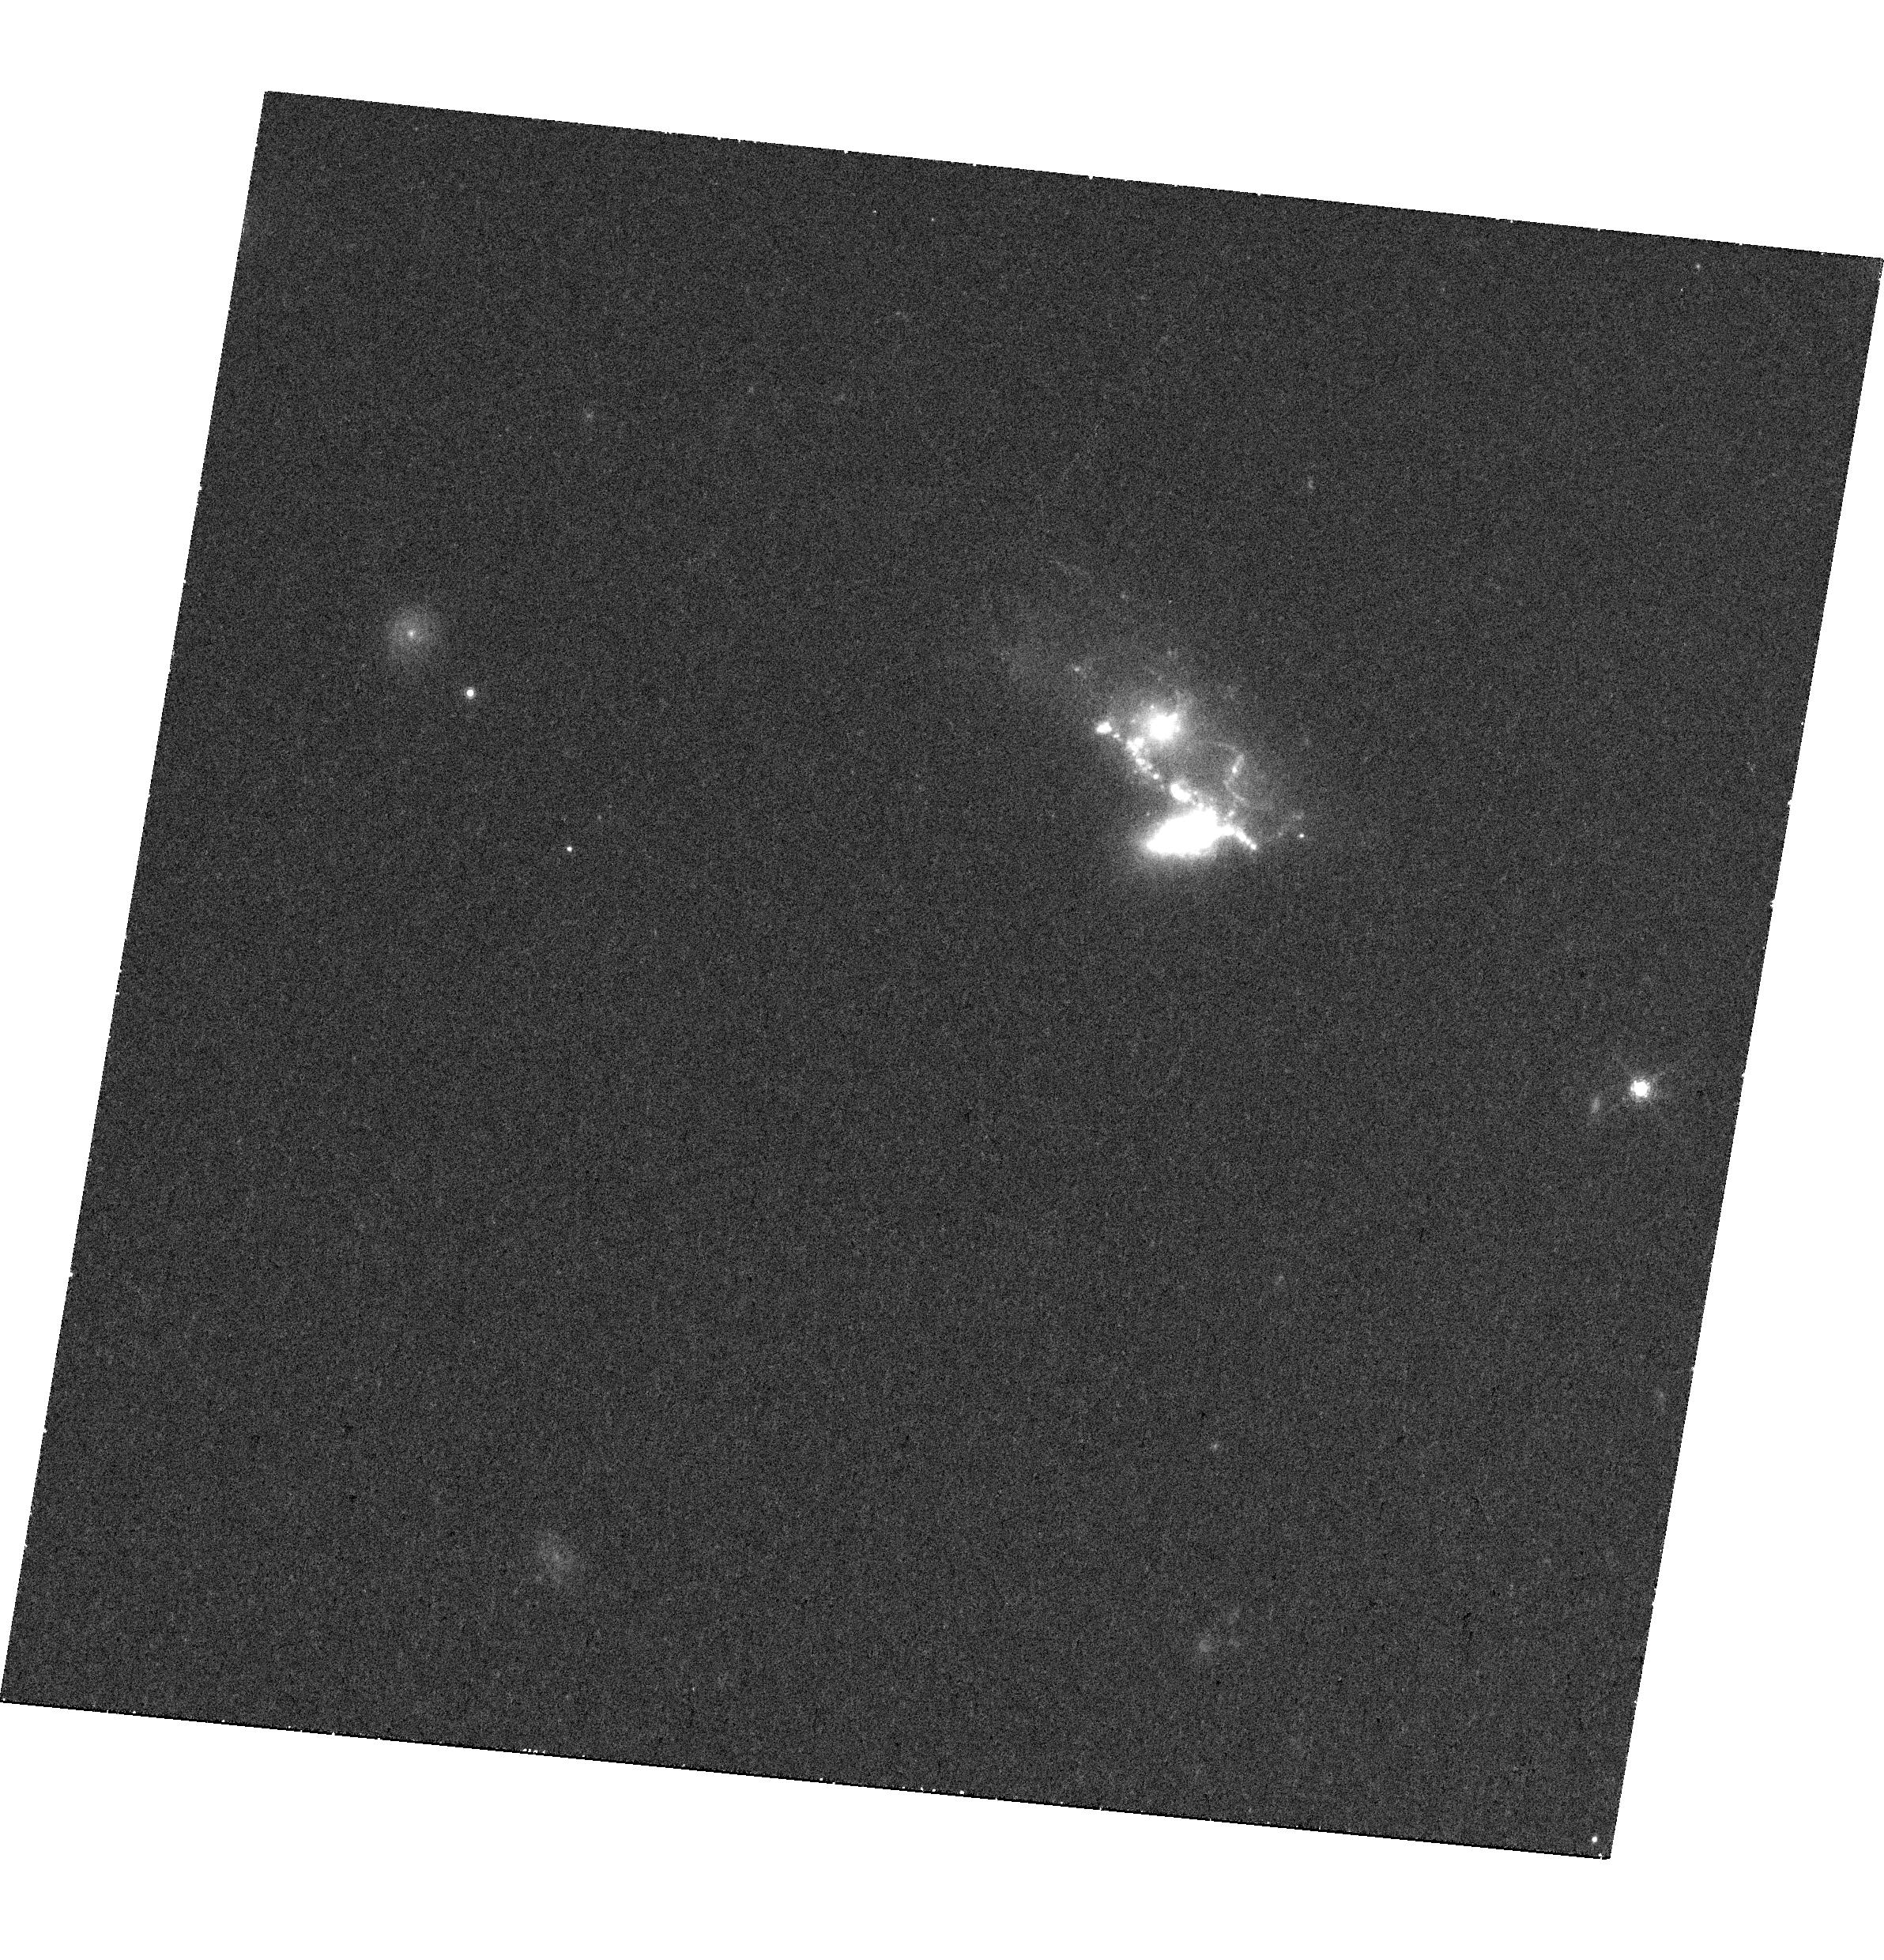
Target: MRK709
Instrument: WFC3/UVIS
Filter: F680N
Exposure: 39 min
Observation ID: hst_14047_01_wfc3_uvis_f680n_icsu01

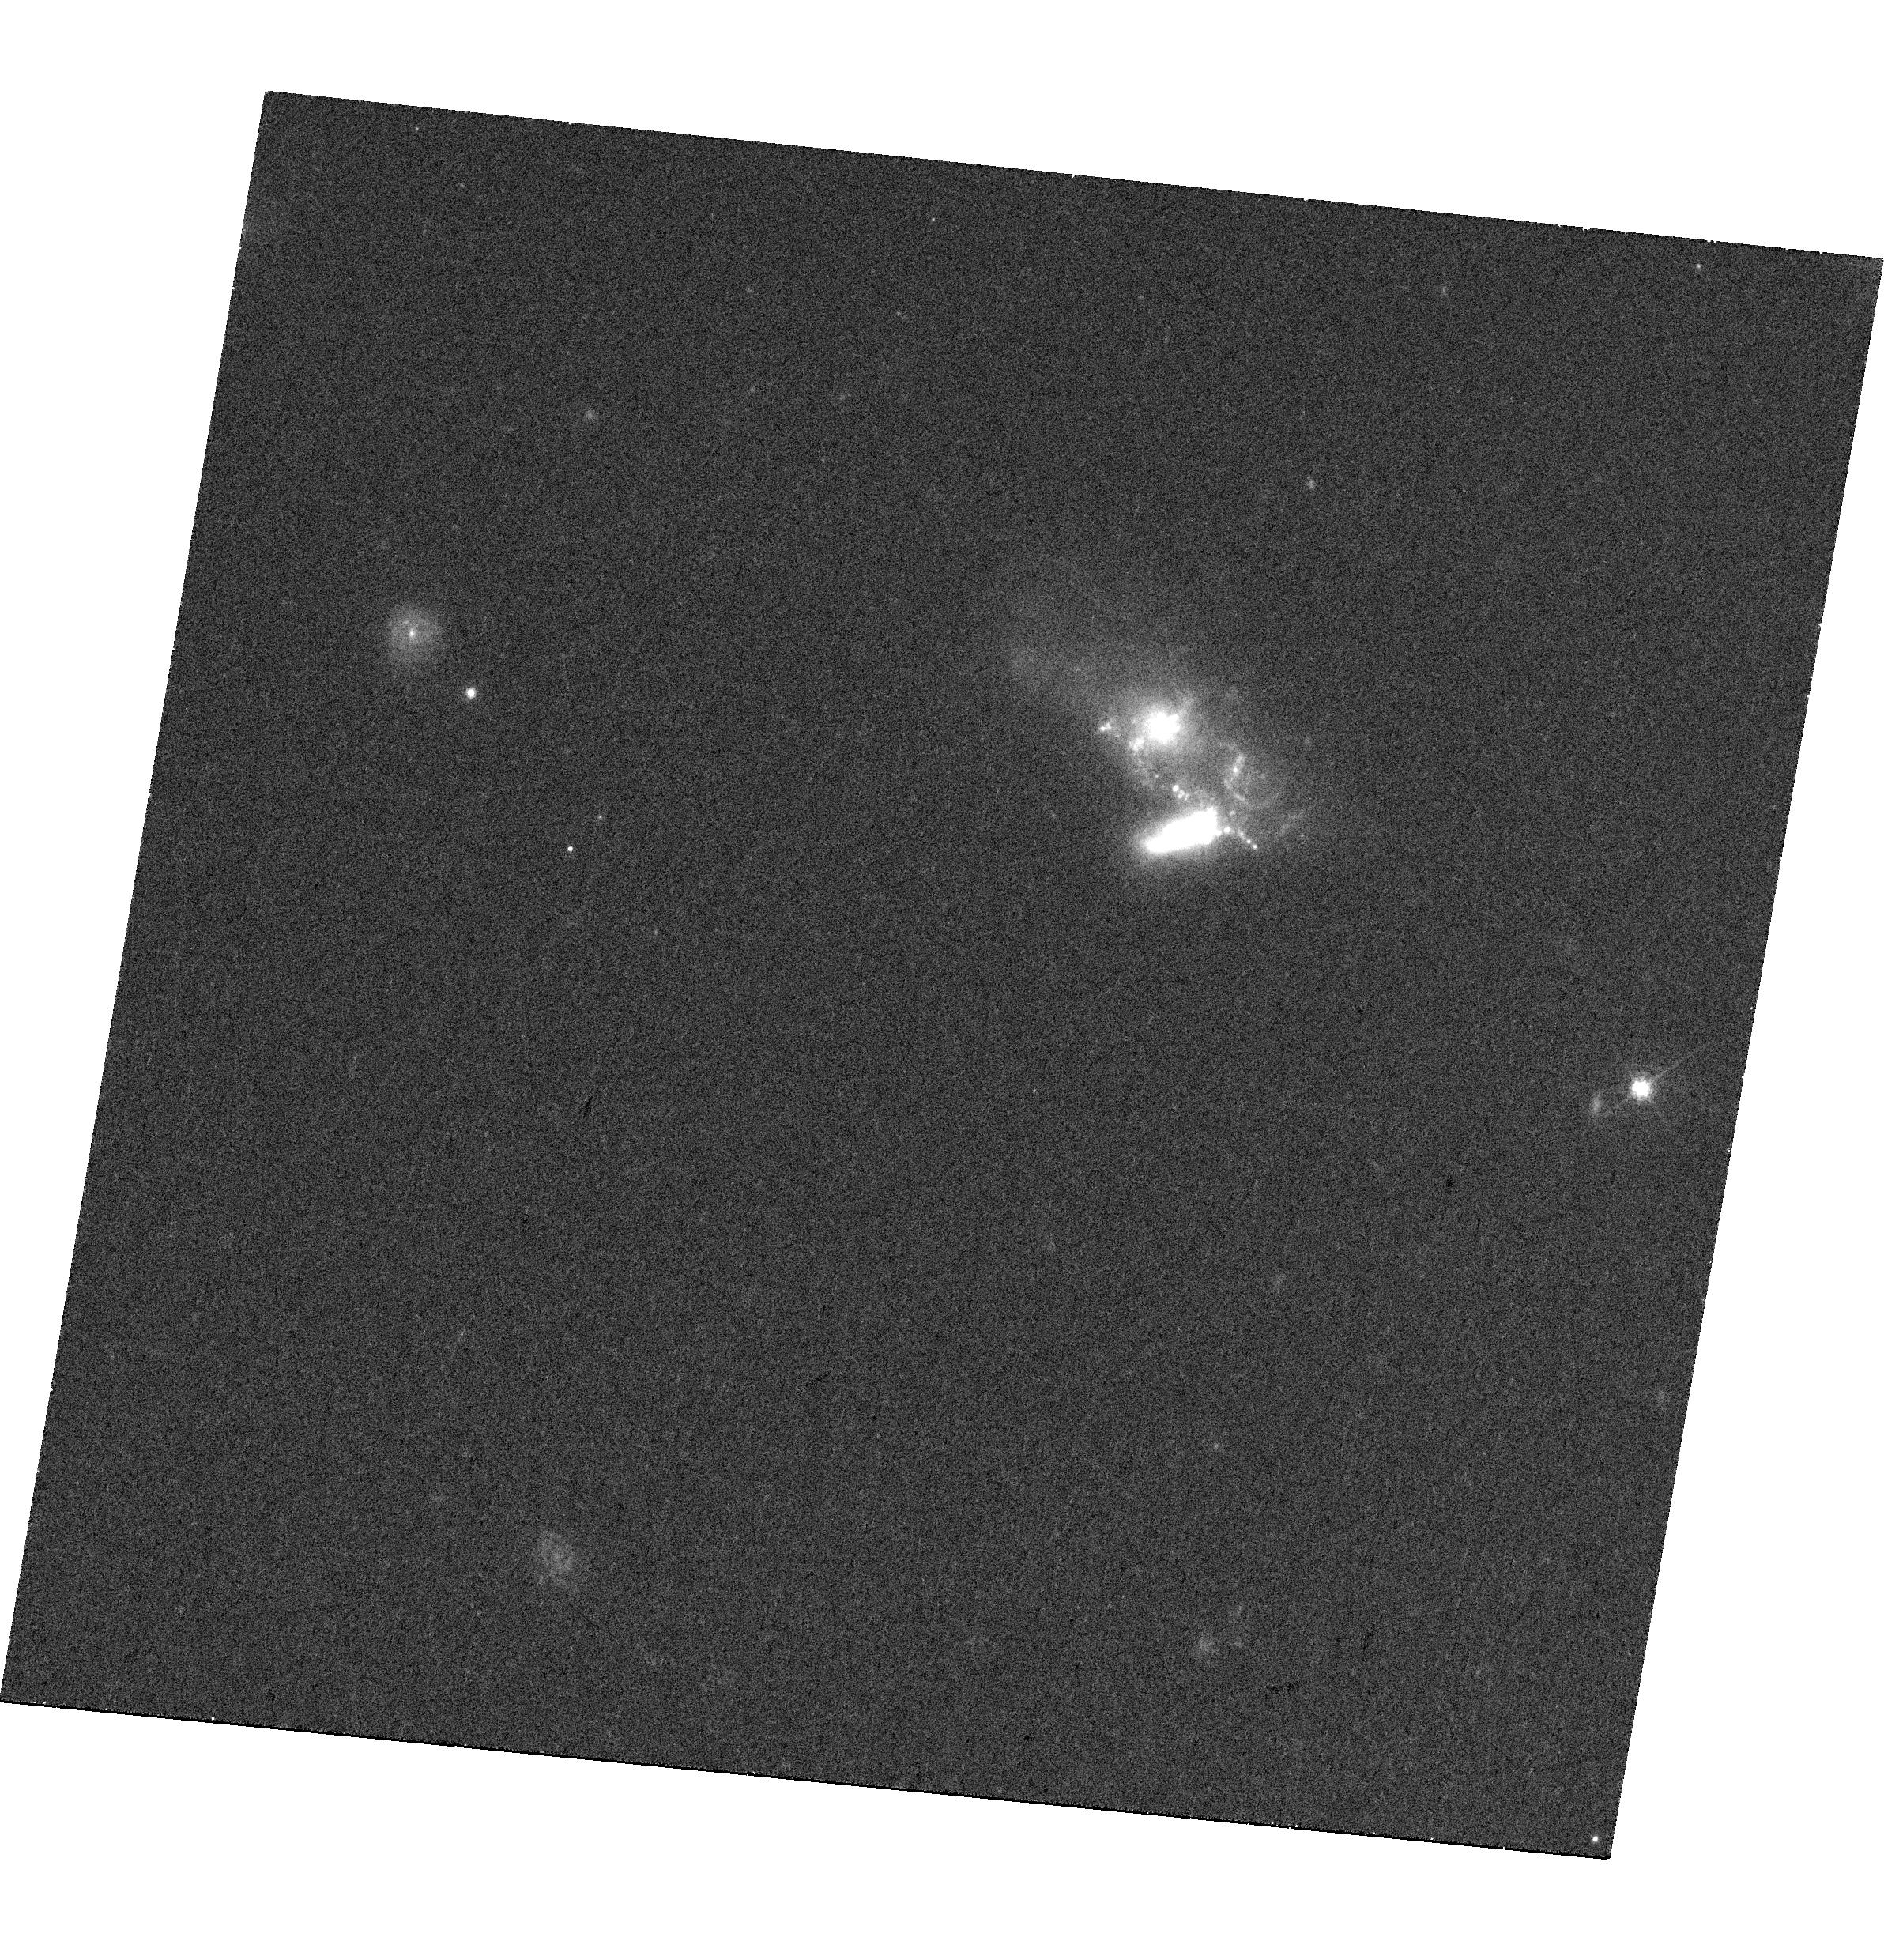
Target: MRK709
Instrument: WFC3/UVIS
Filter: F621M
Exposure: 27 min
Observation ID: hst_14047_01_wfc3_uvis_f621m_icsu01

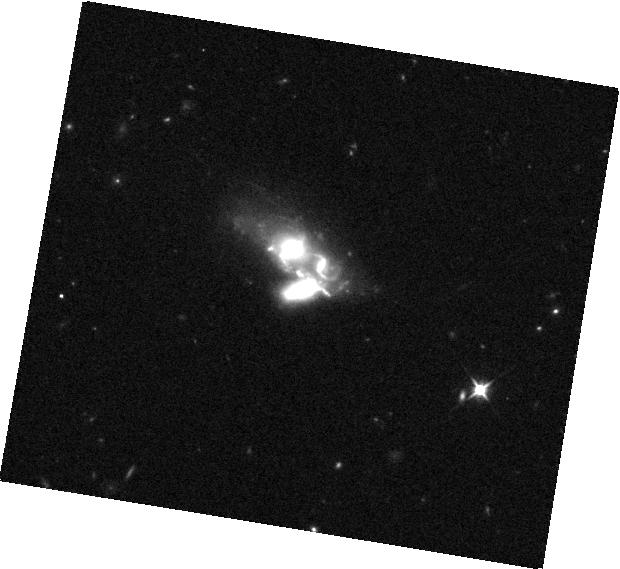
Target: MRK709
Instrument: WFC3/IR
Filter: F110W
Exposure: 7 min
Observation ID: hst_14047_01_wfc3_ir_f110w_icsu01

Confirming the AGN in a Low-Metallicity Dwarf Galaxy with the HSA and HST (PI: Reines, Amy E.)

The incidence and properties of present-day dwarf galaxies hosting massive black holes (BHs) can provide important constraints on the origin of high-redshift BH seeds. Reines et al. (2014) have recently identified a candidate AGN in the low-metallicity dwarf galaxy pair Mrk 709. The case for an accreting massive BH is strong (co-spatial central VLA and Chandra point sources), but not watertight. Moreover, very little is known about the environment in which the BH is growing. The primary goal of our proposal is to confirm (or refute) the presence of this candidate AGN by using the HSA (VLBA+VLA+GBT) to detect a compact, high brightness temperature radio core. We also aim to characterize the host galaxy using HST optical and near-IR observations. In particular, we will determine if the AGN lives in a bulge and investigate the star formation in the immediate vicinity of the BH. Confirming the AGN and probing any potential impact on its host galaxy is only possible using deep, high-resolution observations with the HSA and HST. The results from these observations will have important implications for the birth and growth of the first high-redshift BHs.